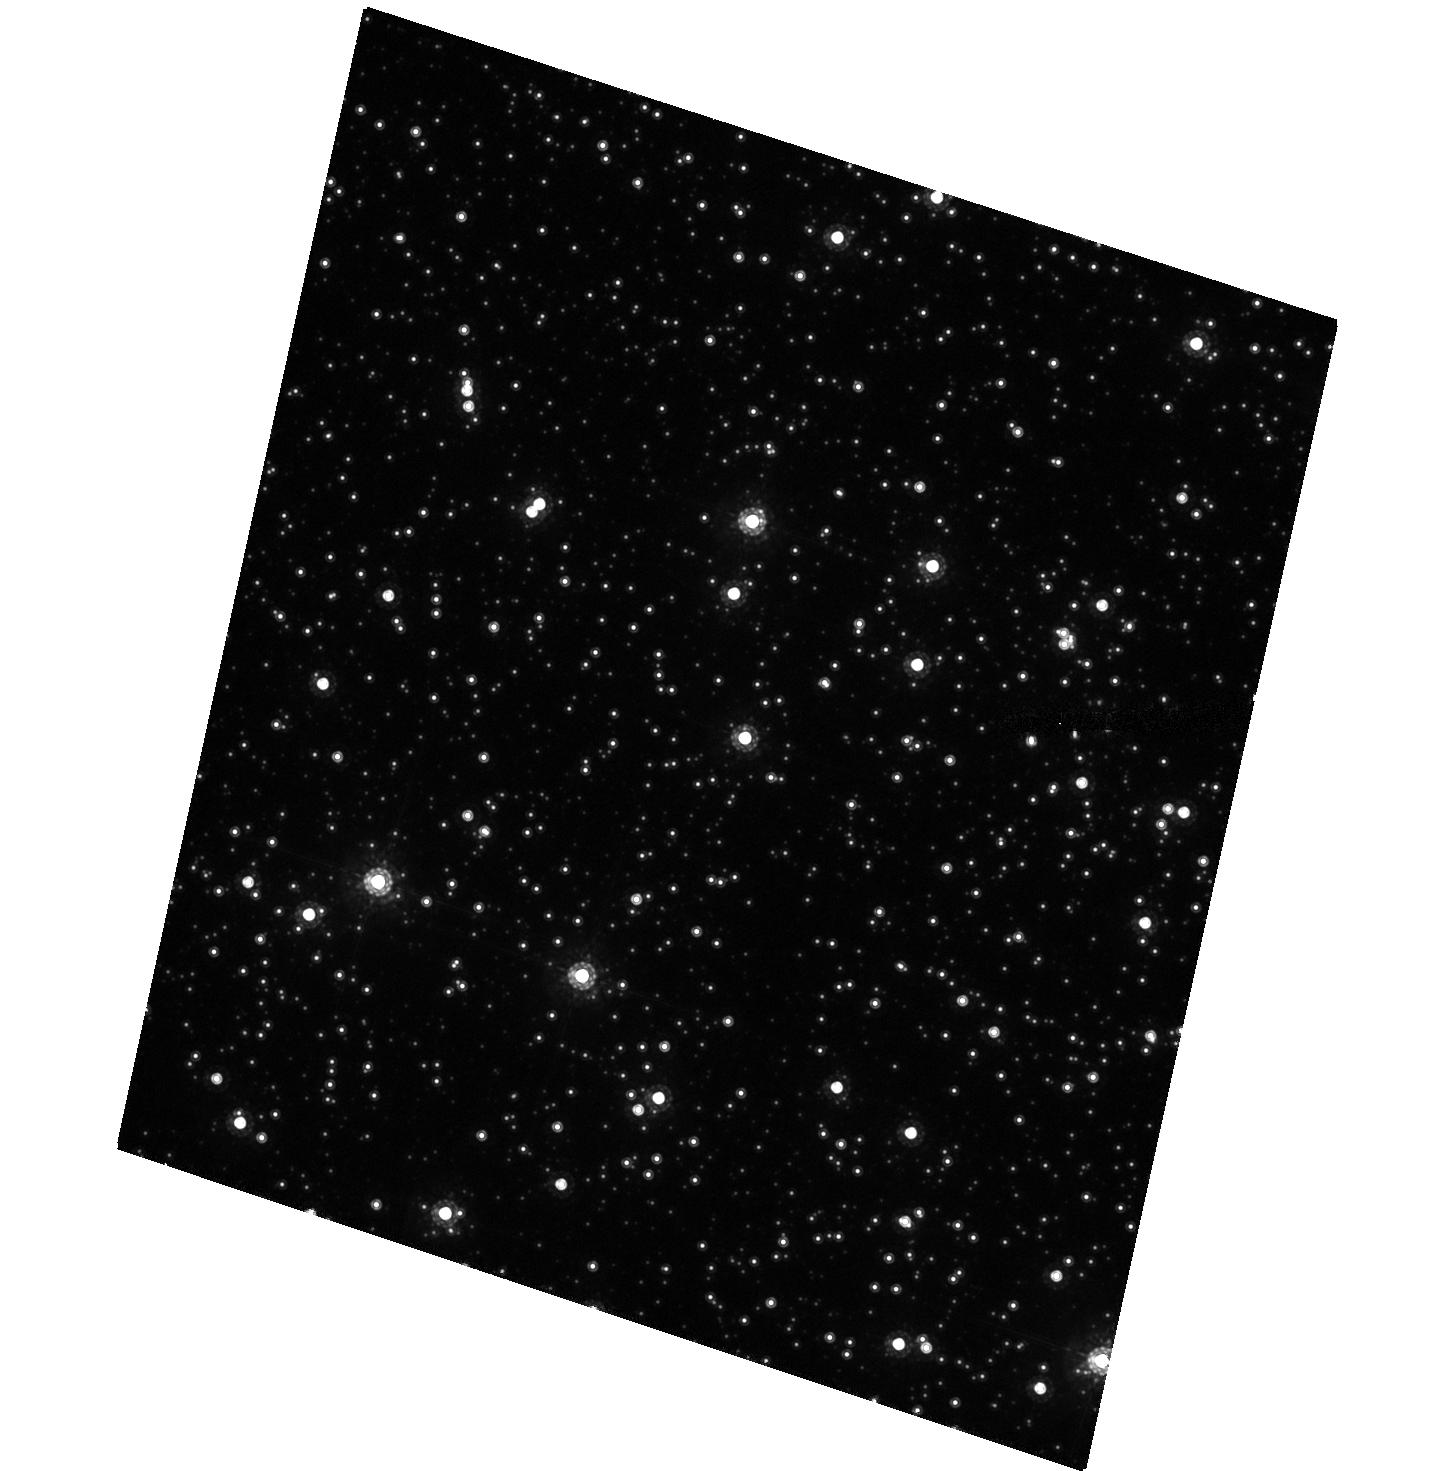
Target: OGLE-TR-56
Instrument: ACS/HRC
Filter: F775W
Exposure: 25 min
Observation ID: hst_9805_08_acs_hrc_f775w_j8r208

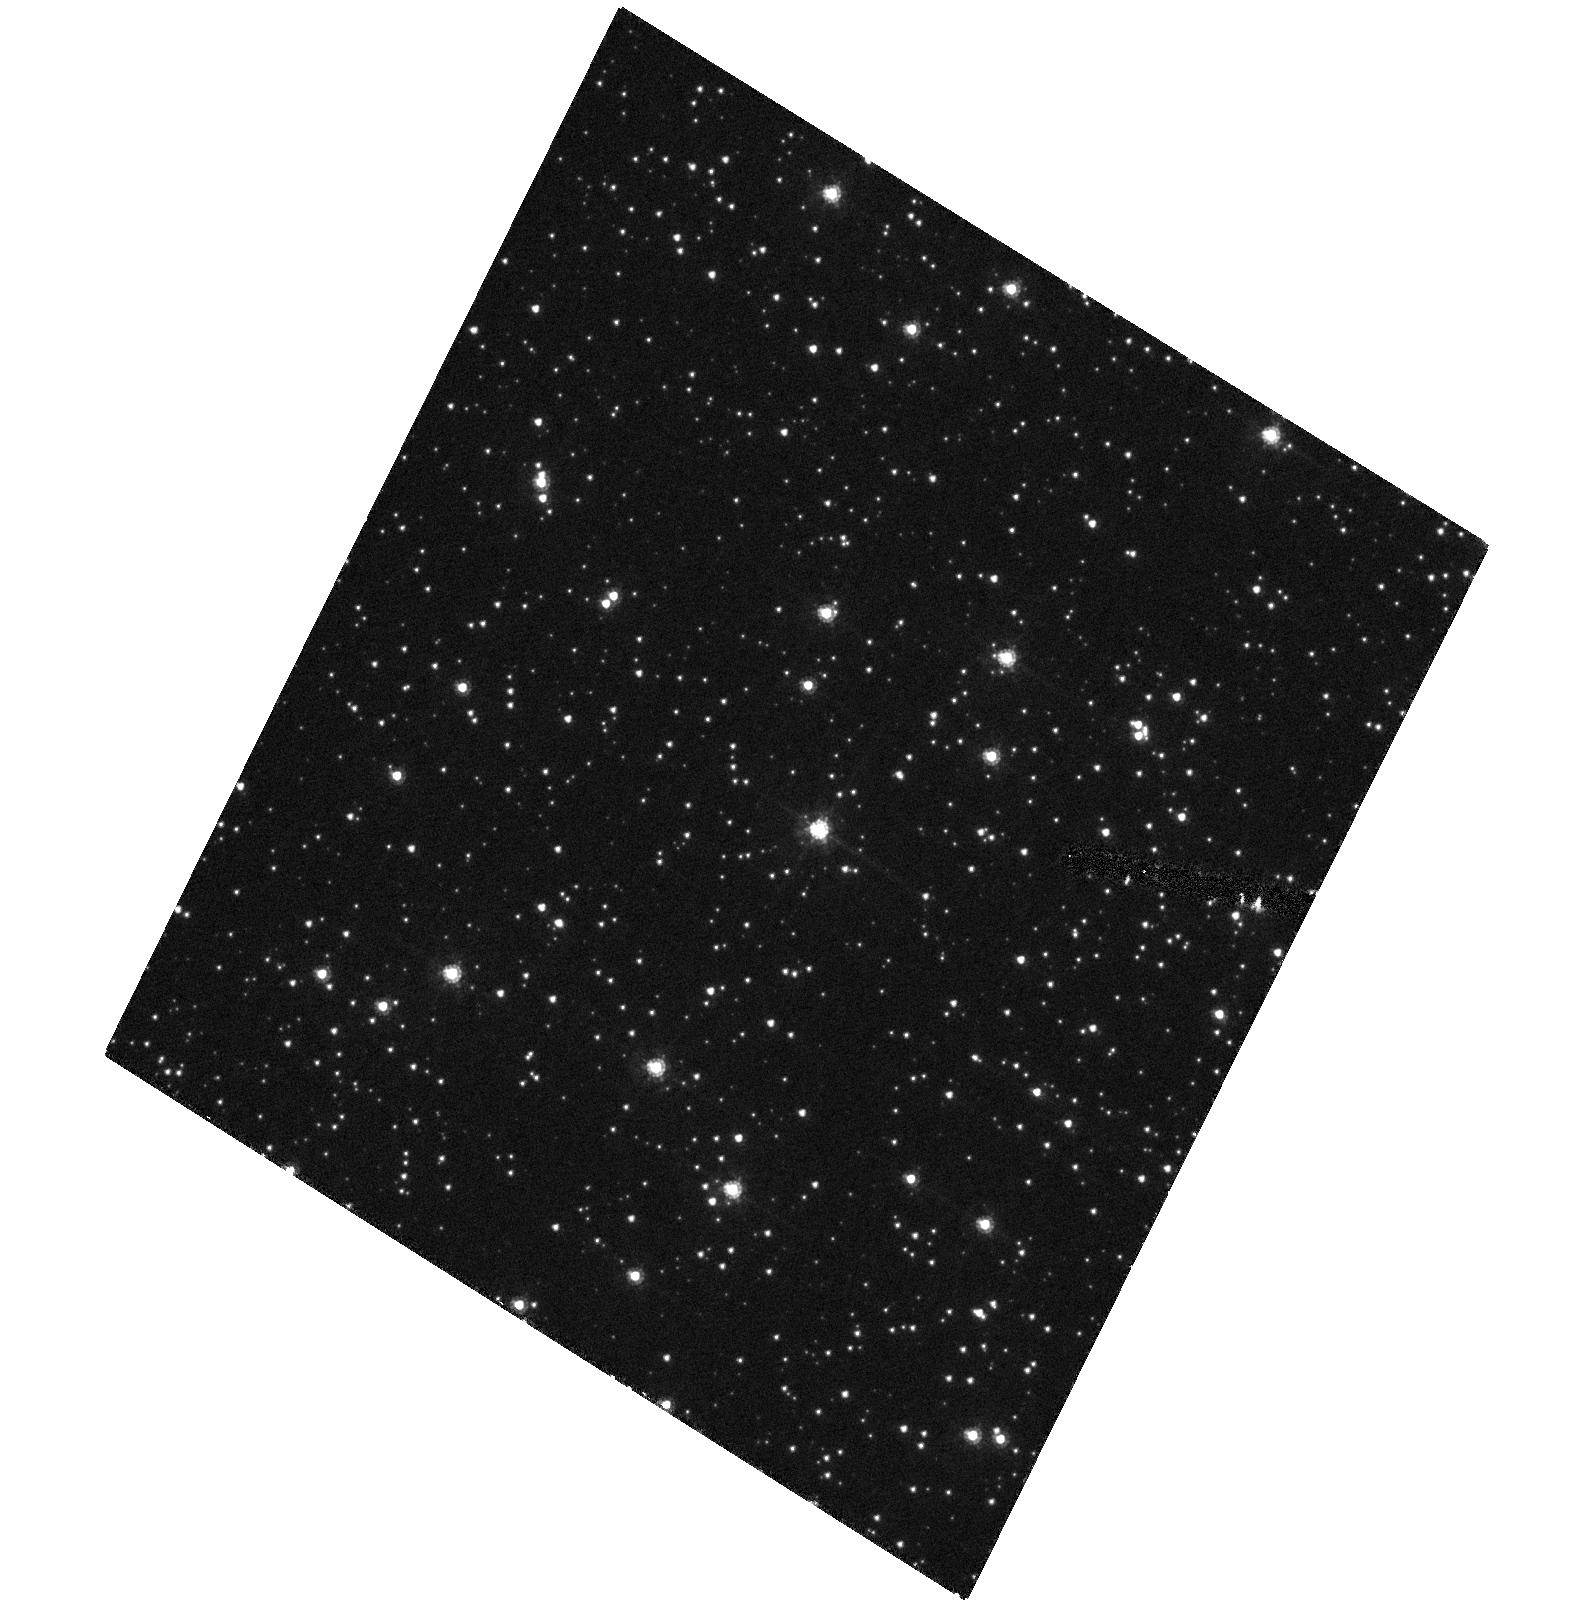
Target: OGLE-TR-56
Instrument: ACS/HRC
Filter: F475W
Exposure: 25 min
Observation ID: hst_9805_02_acs_hrc_f475w_j8r202

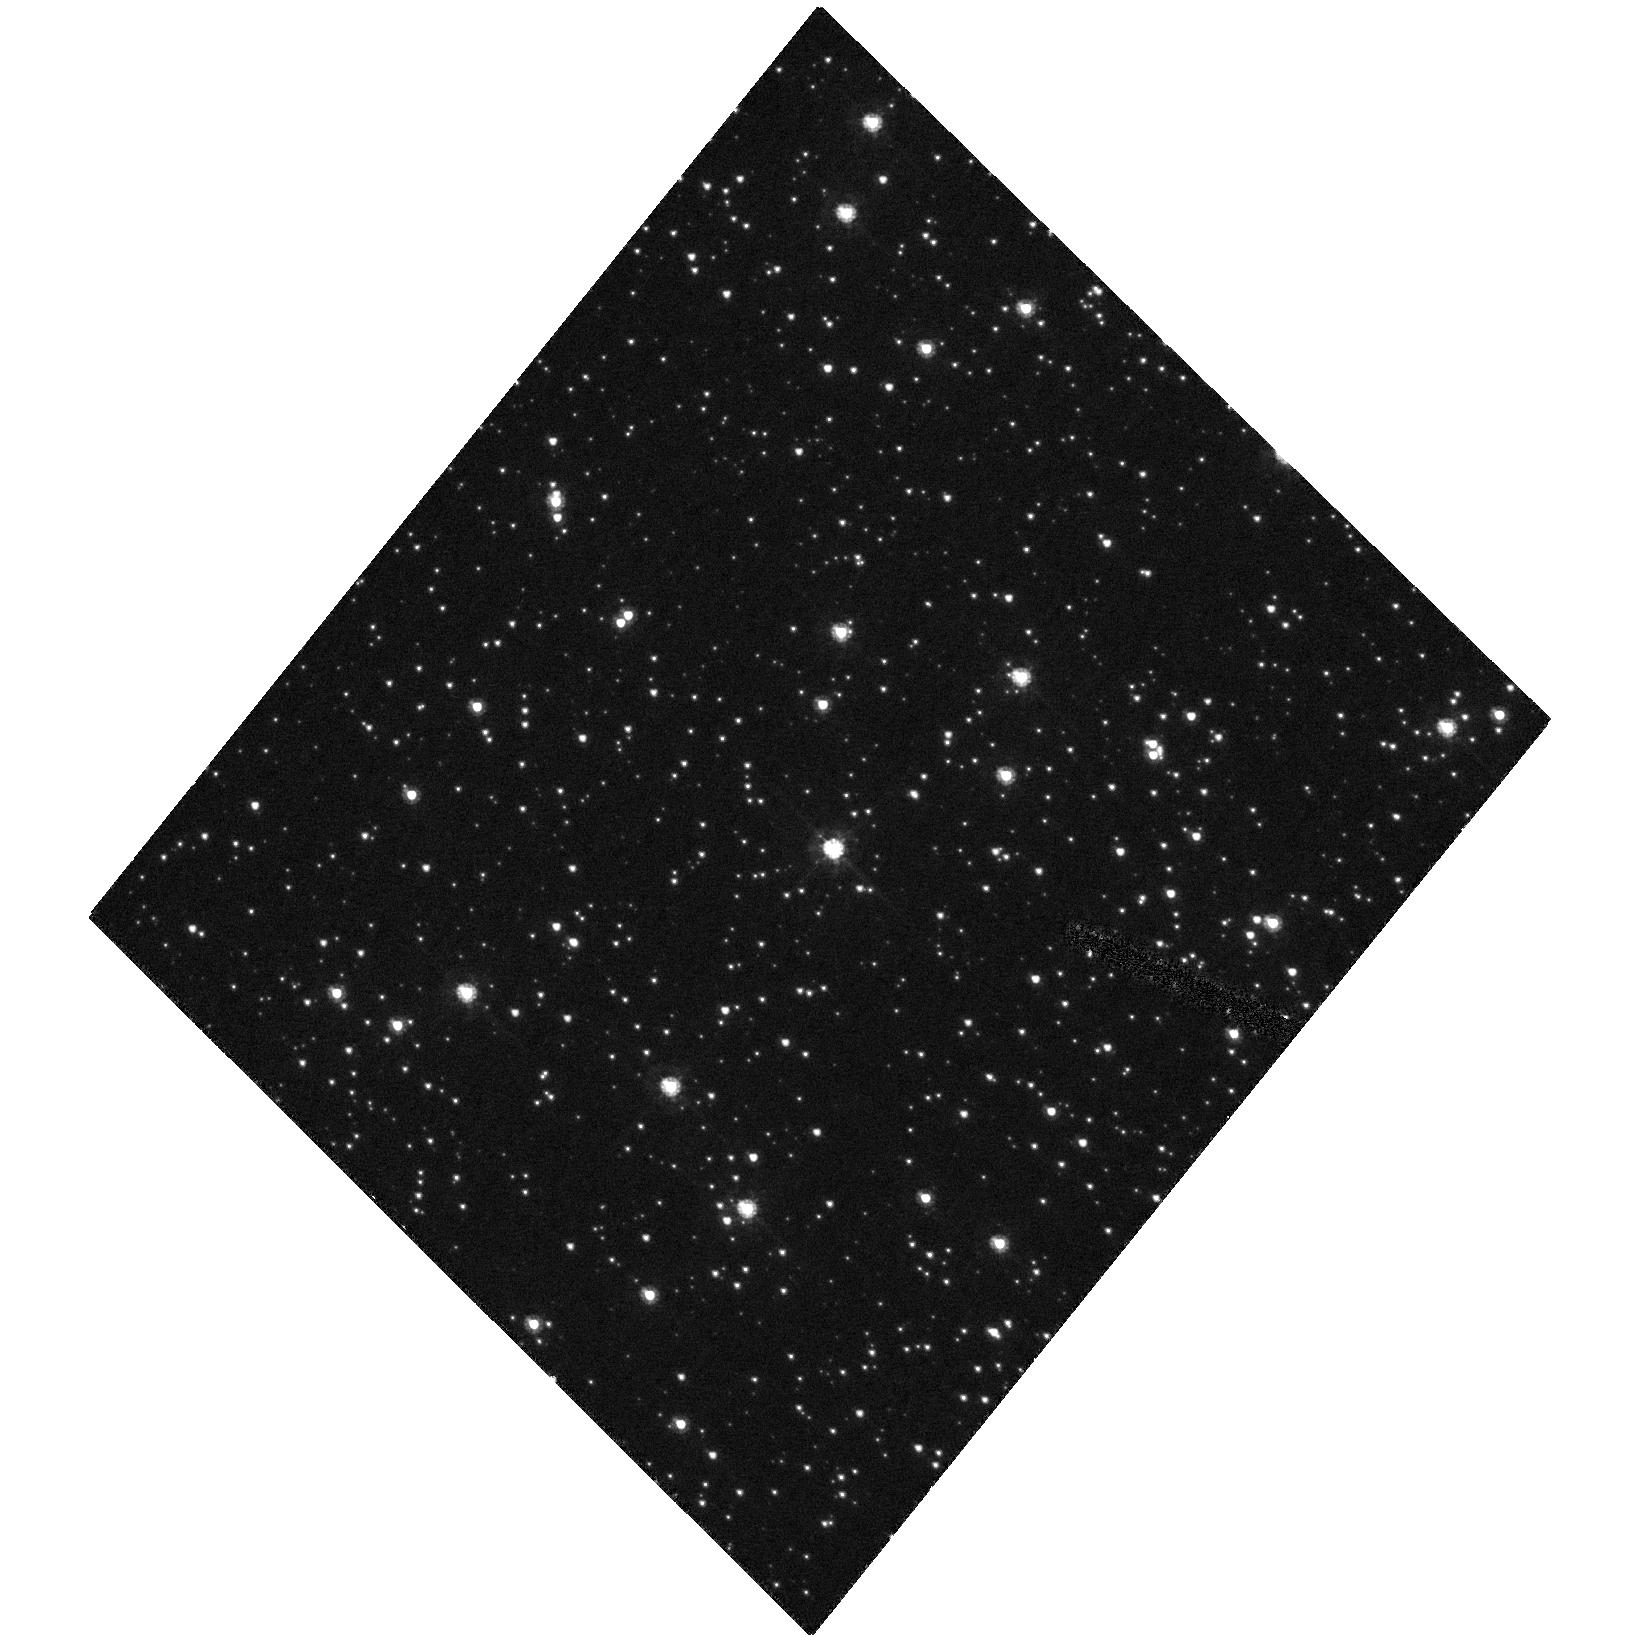
Target: OGLE-TR-56
Instrument: ACS/HRC
Filter: F475W
Exposure: 25 min
Observation ID: hst_9805_03_acs_hrc_f475w_j8r203

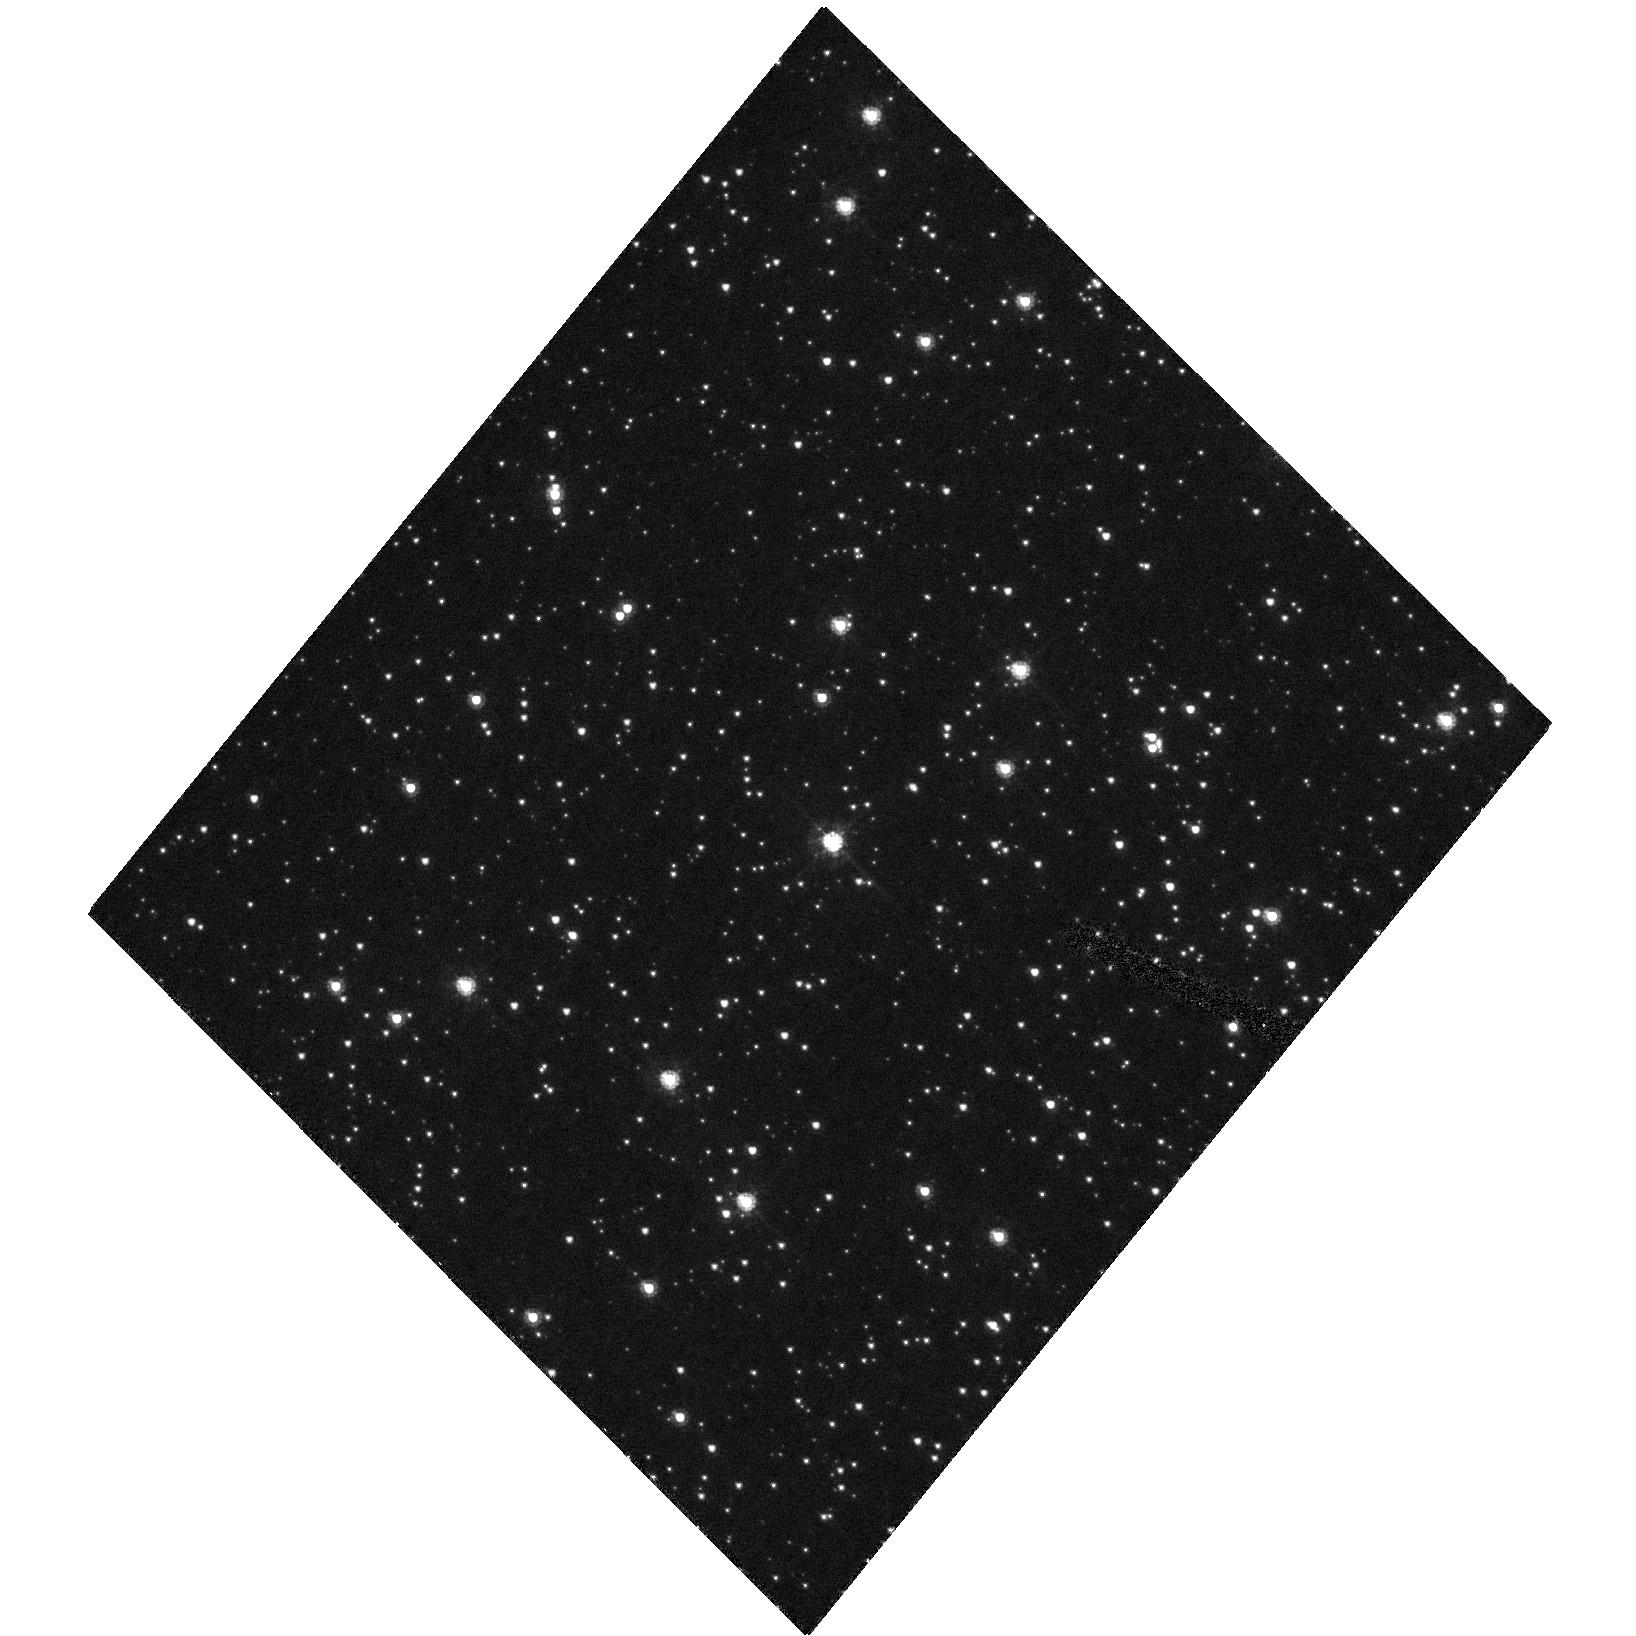
Target: OGLE-TR-56
Instrument: ACS/HRC
Filter: F475W
Exposure: 25 min
Observation ID: hst_9805_01_acs_hrc_f475w_j8r201

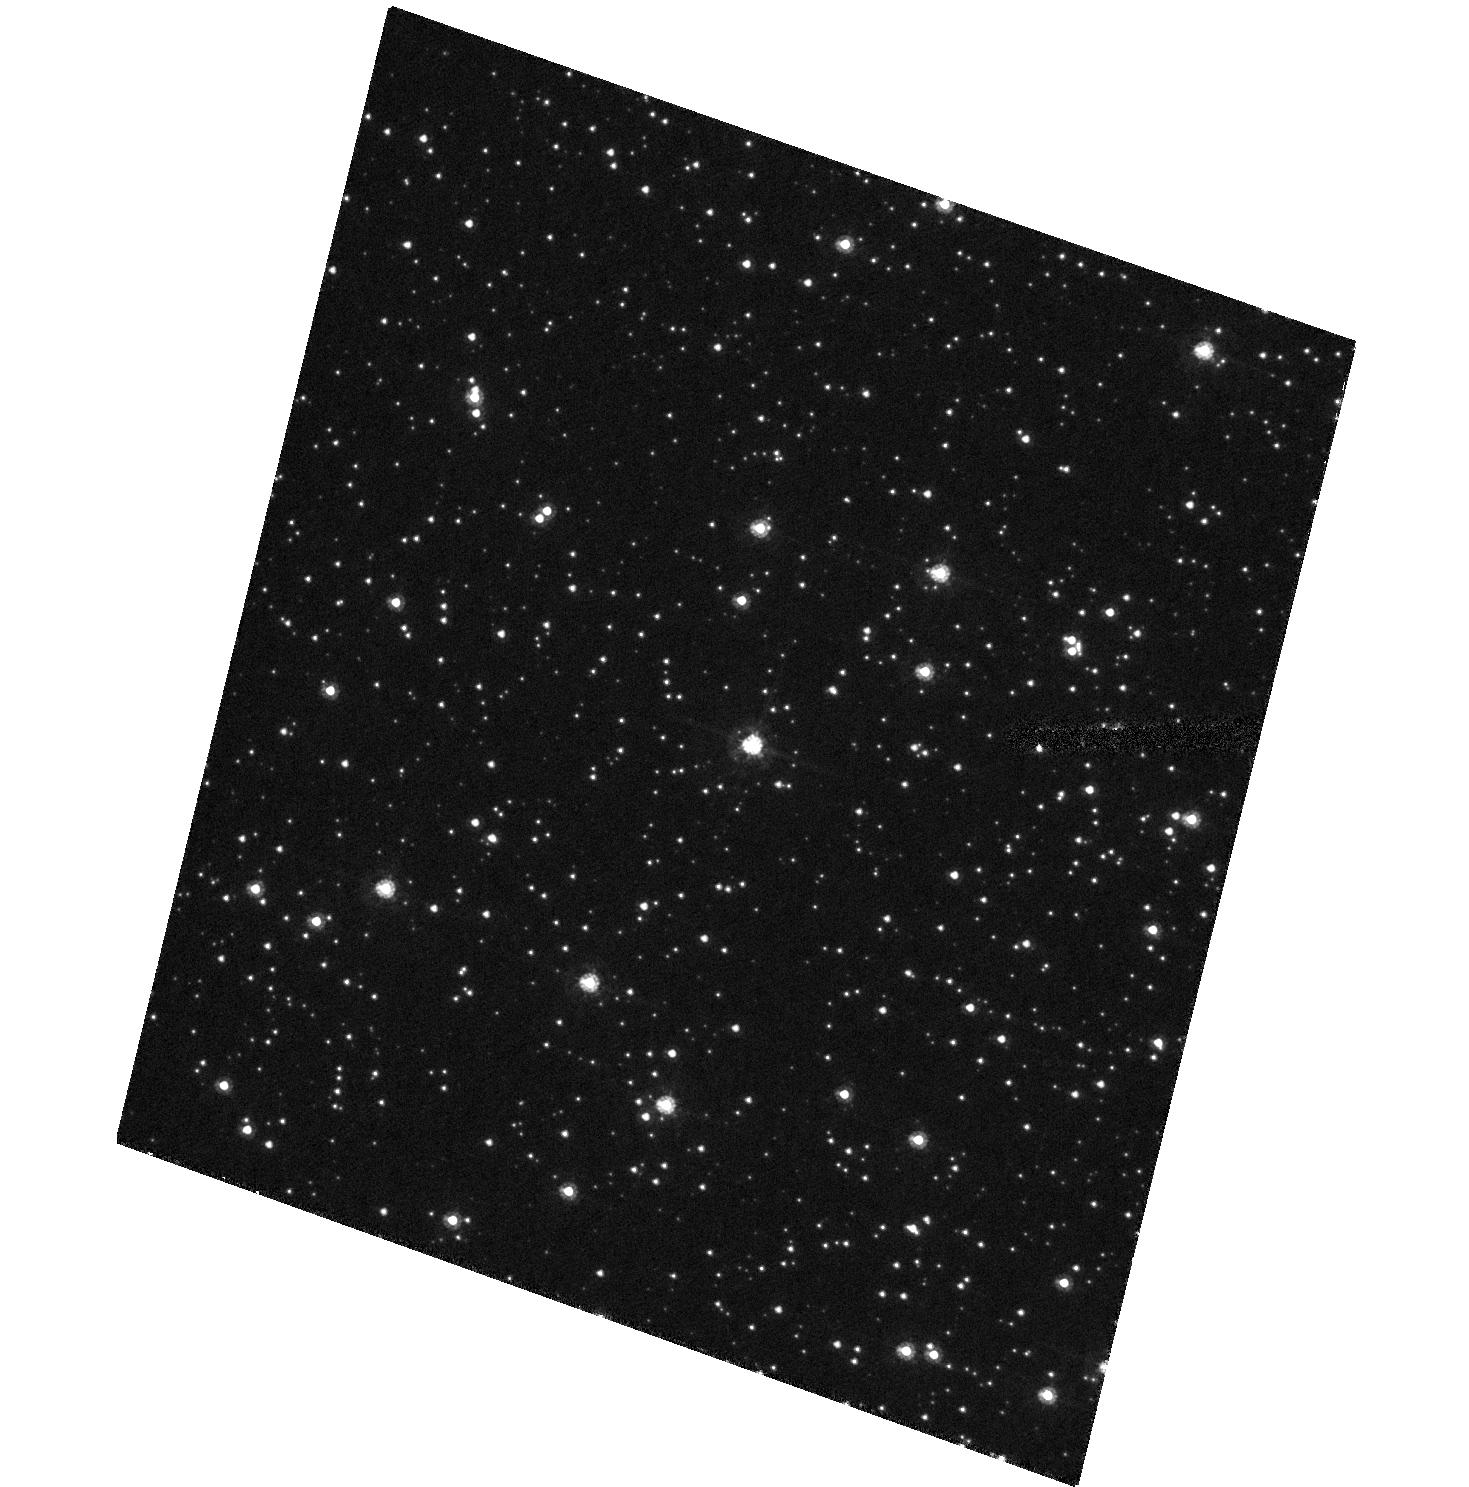
Target: OGLE-TR-56
Instrument: ACS/HRC
Filter: F475W
Exposure: 25 min
Observation ID: hst_9805_04_acs_hrc_f475w_j8r204

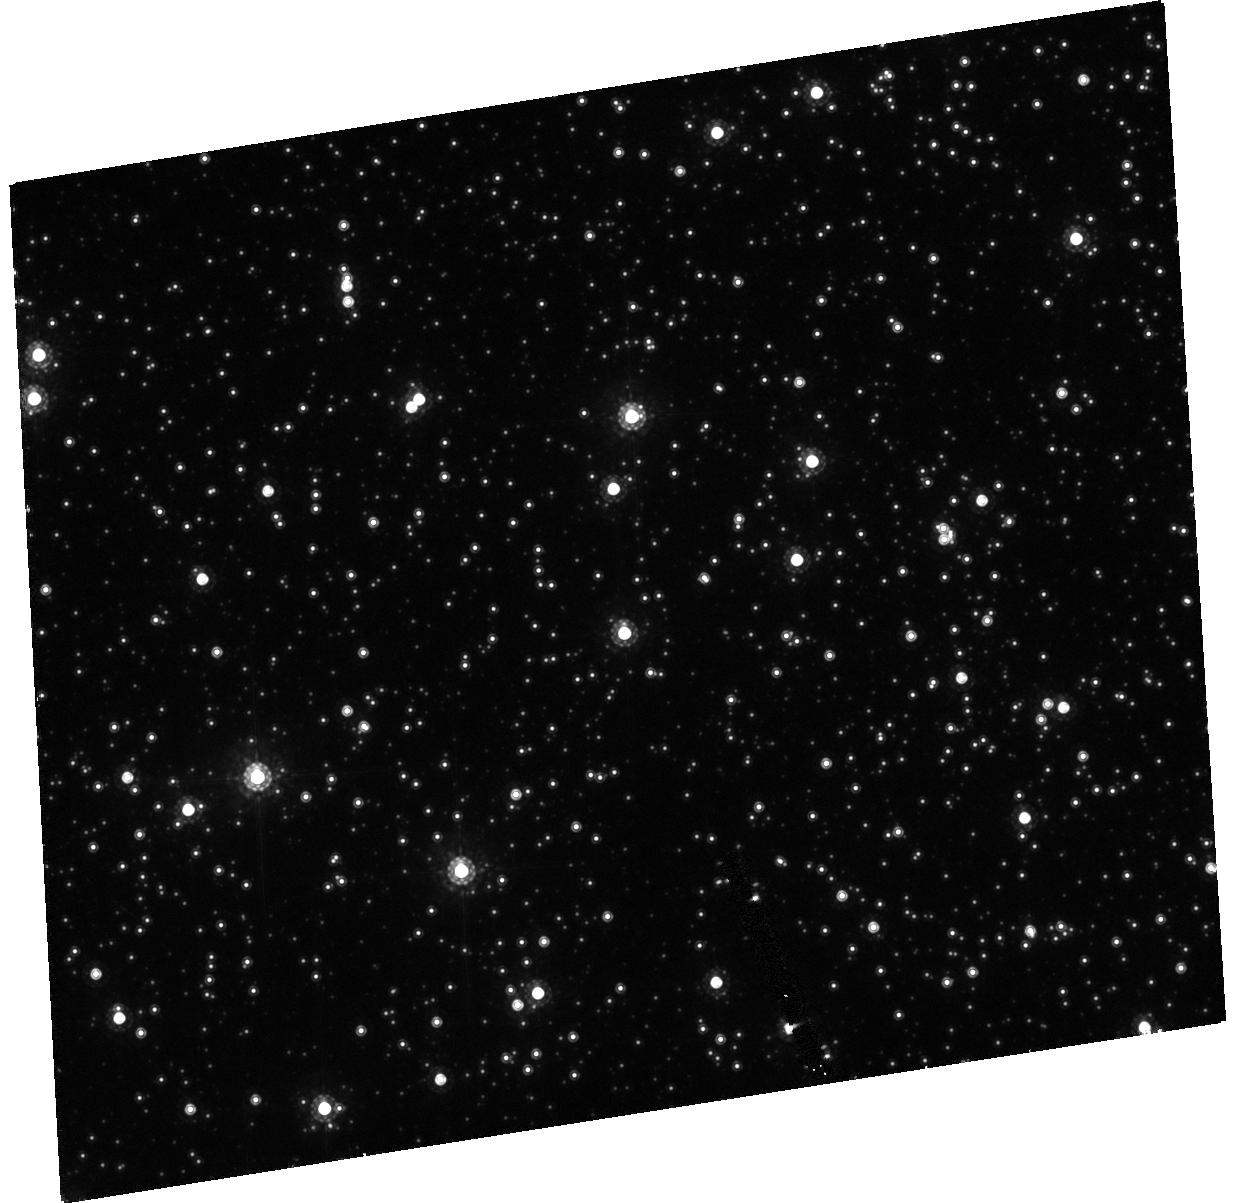
Target: OGLE-TR-56
Instrument: ACS/HRC
Filter: F775W
Exposure: 25 min
Observation ID: hst_9805_07_acs_hrc_f775w_j8r207

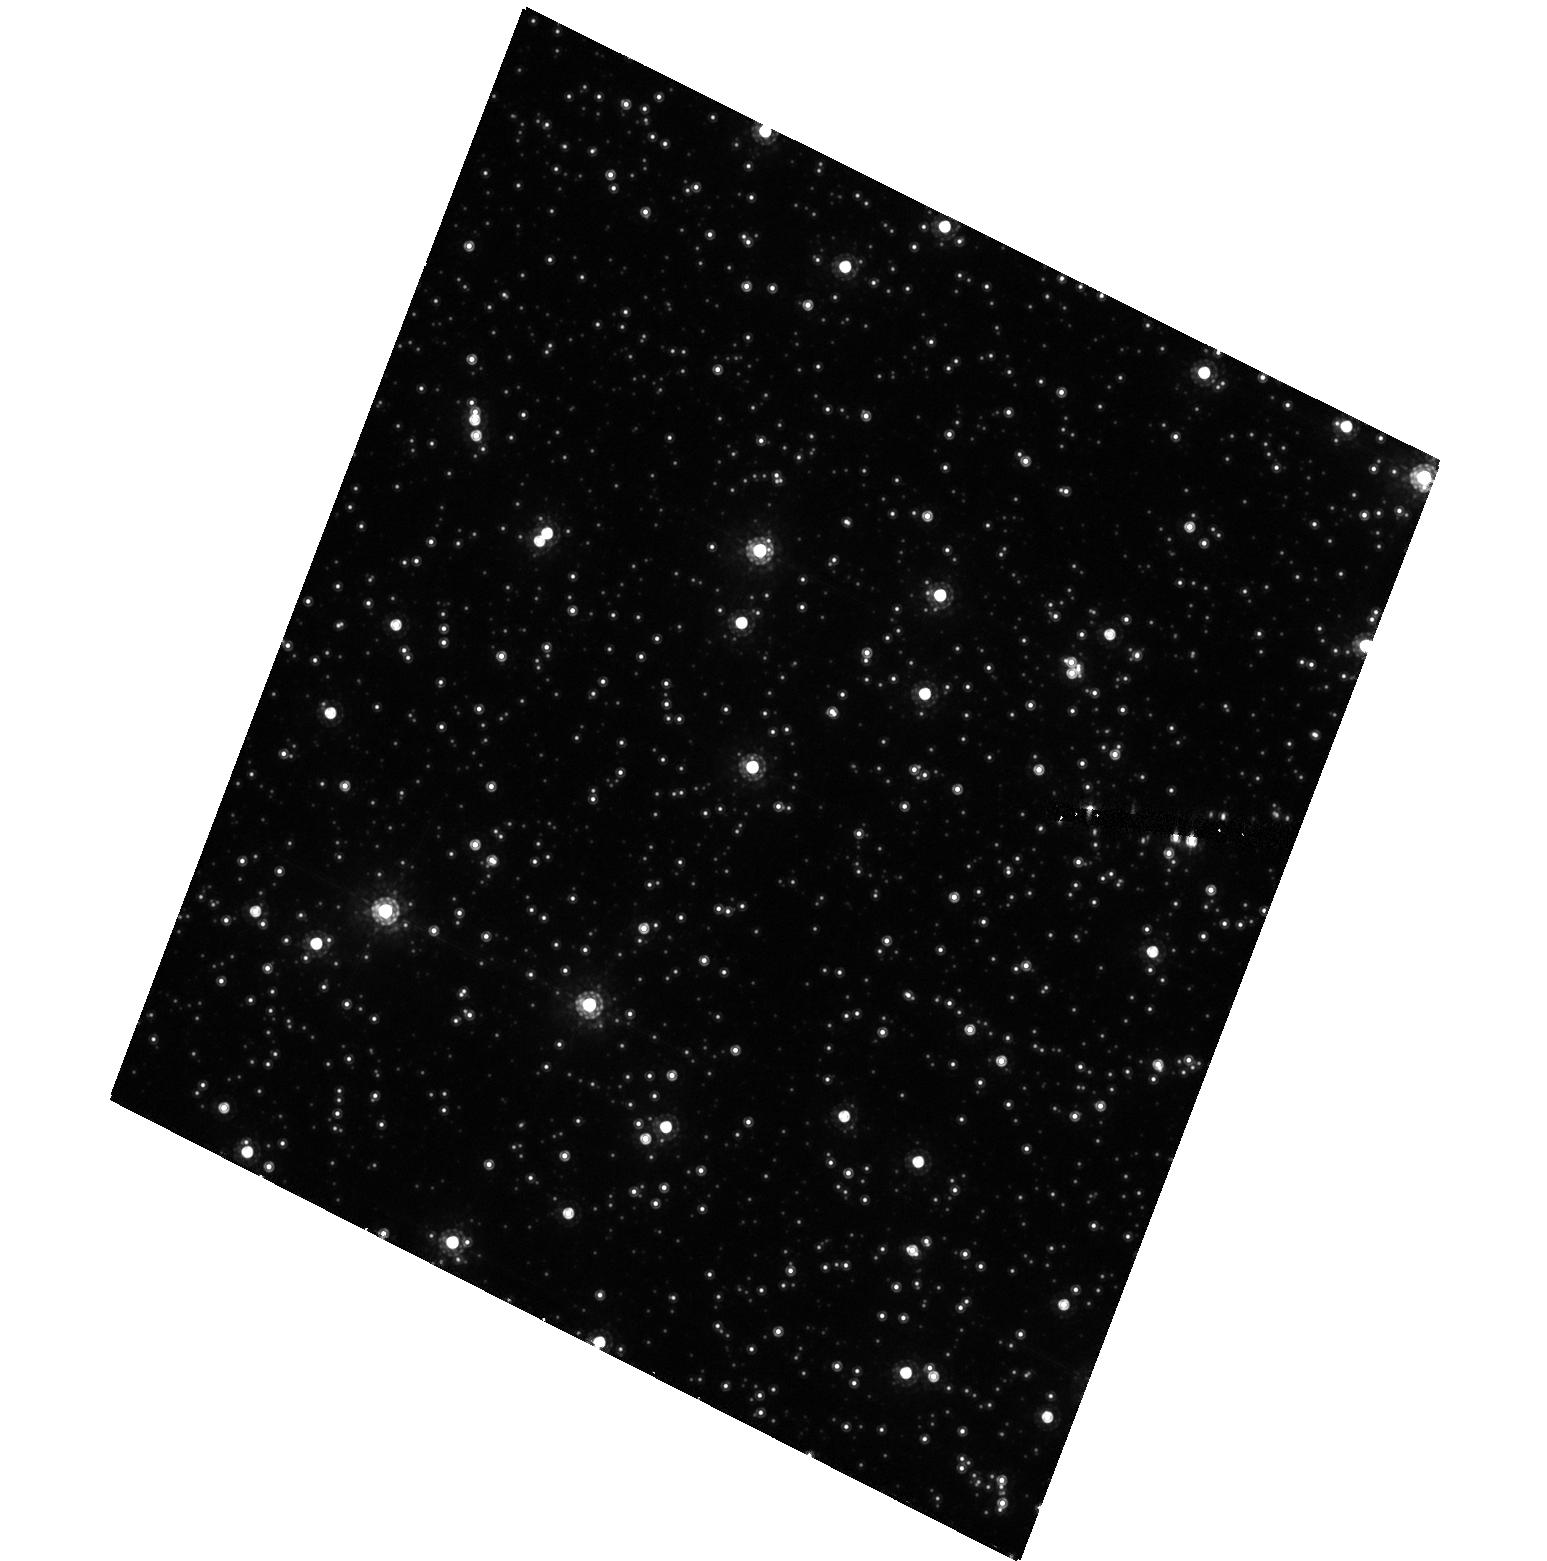
Target: OGLE-TR-56
Instrument: ACS/HRC
Filter: F775W
Exposure: 25 min
Observation ID: hst_9805_05_acs_hrc_f775w_j8r205

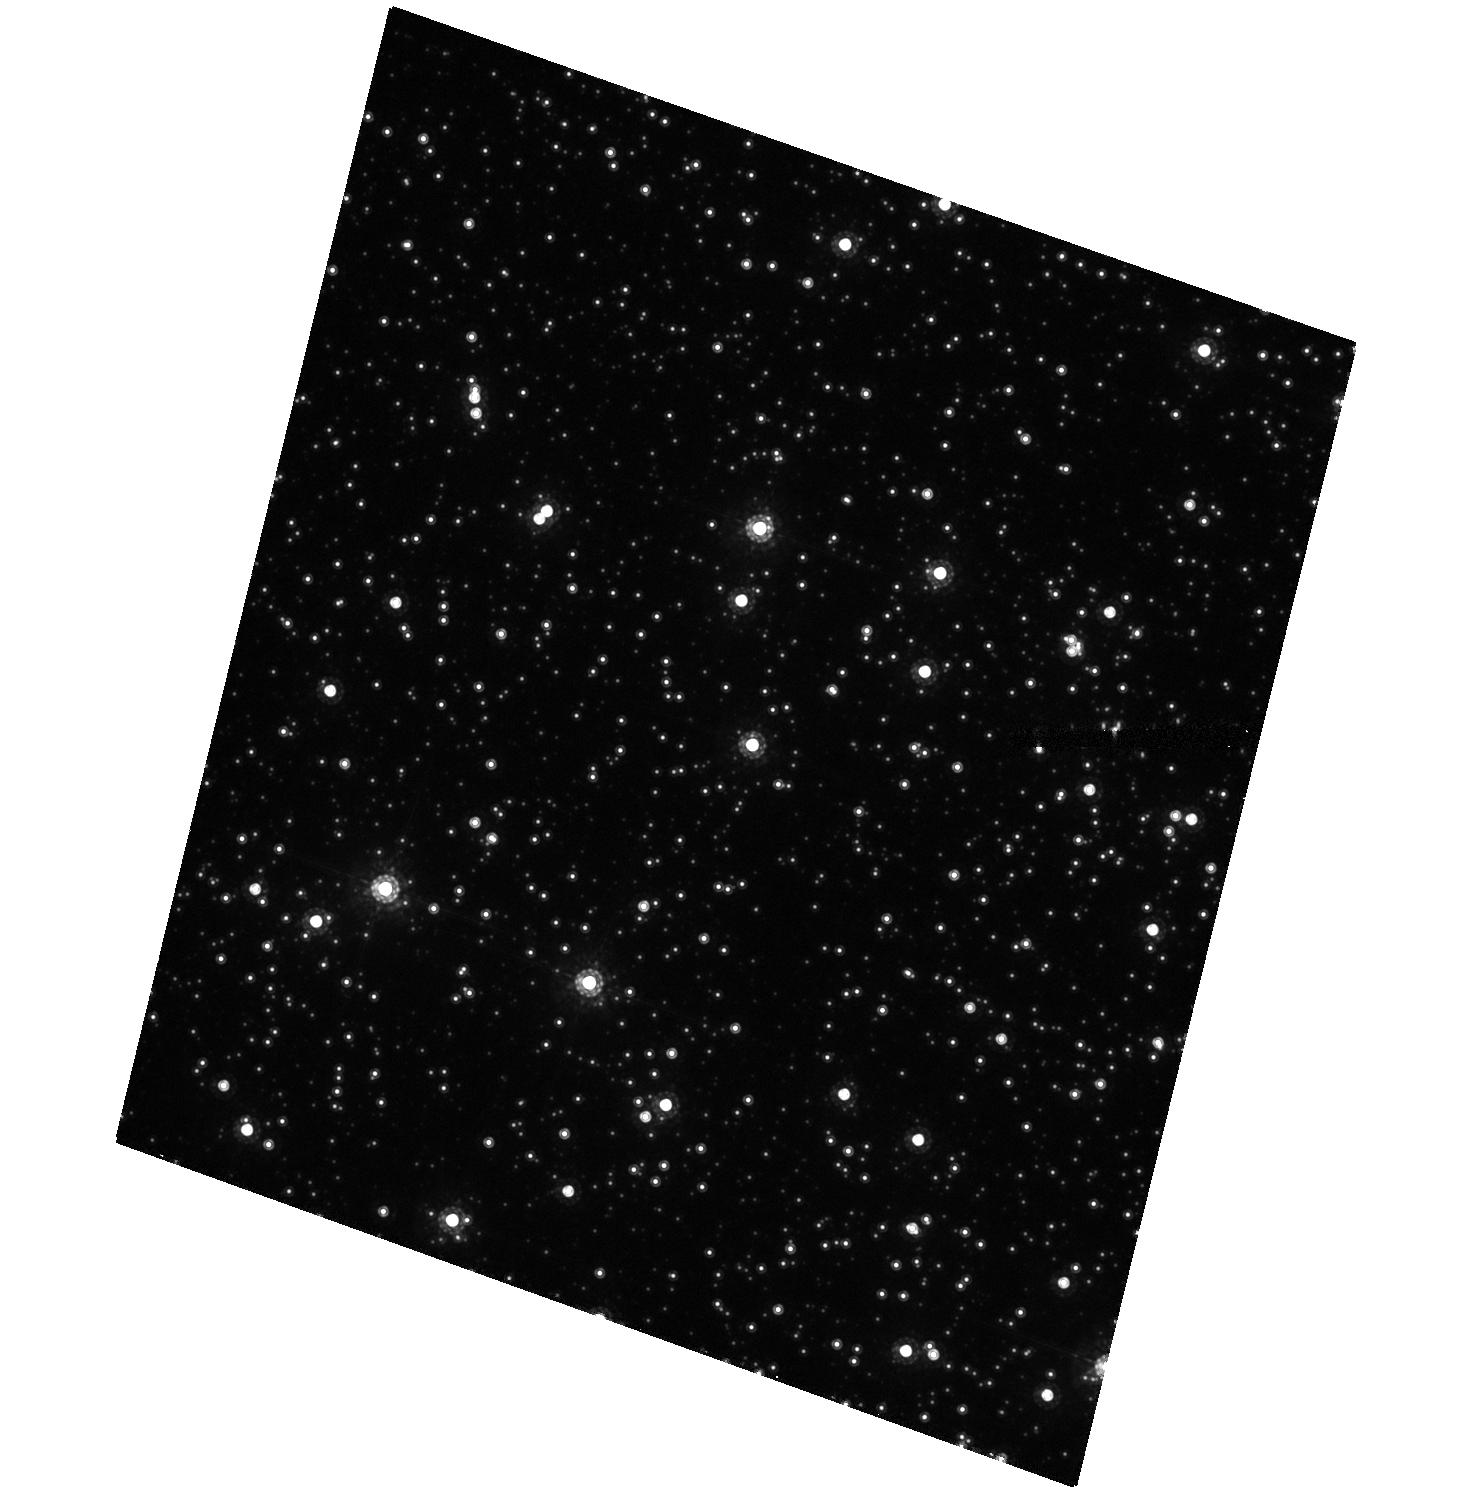
Target: OGLE-TR-56
Instrument: ACS/HRC
Filter: F775W
Exposure: 25 min
Observation ID: hst_9805_06_acs_hrc_f775w_j8r206

OGLE-TR-56b: The Most Interesting Transiting Planet (PI: Sasselov, Dimitar D.)

Our team has recently succeeded in confirming spectroscopically the discovery of the first extrasolar giant planet found in a transit search: OGLE-TR-56b. Its main parameters are: mass = 0.9 Jupiters, size = 1.3 Jupiters. Thus, OGLE-TR-56b appears to be similar to HD 209458b, the only other known transiting giant planet. Unfortunately, our planet radius determination is uncertain due to the very limited precision of the ground-based photometry, and does not allow for a meaningful comparison with theoretical model predictions. We propose HST observations with the ACS-HRC of the main transit of OGLE-TR-56b, which will improve the precision and the accuracy of the planet parameters by close to a factor of 10. In addition, we propose a timing experiment for the planet's extremely close orbit (1.2-day period, 0.023 AU from the star), which will allow us to detect the orbital decay and test convection theories.